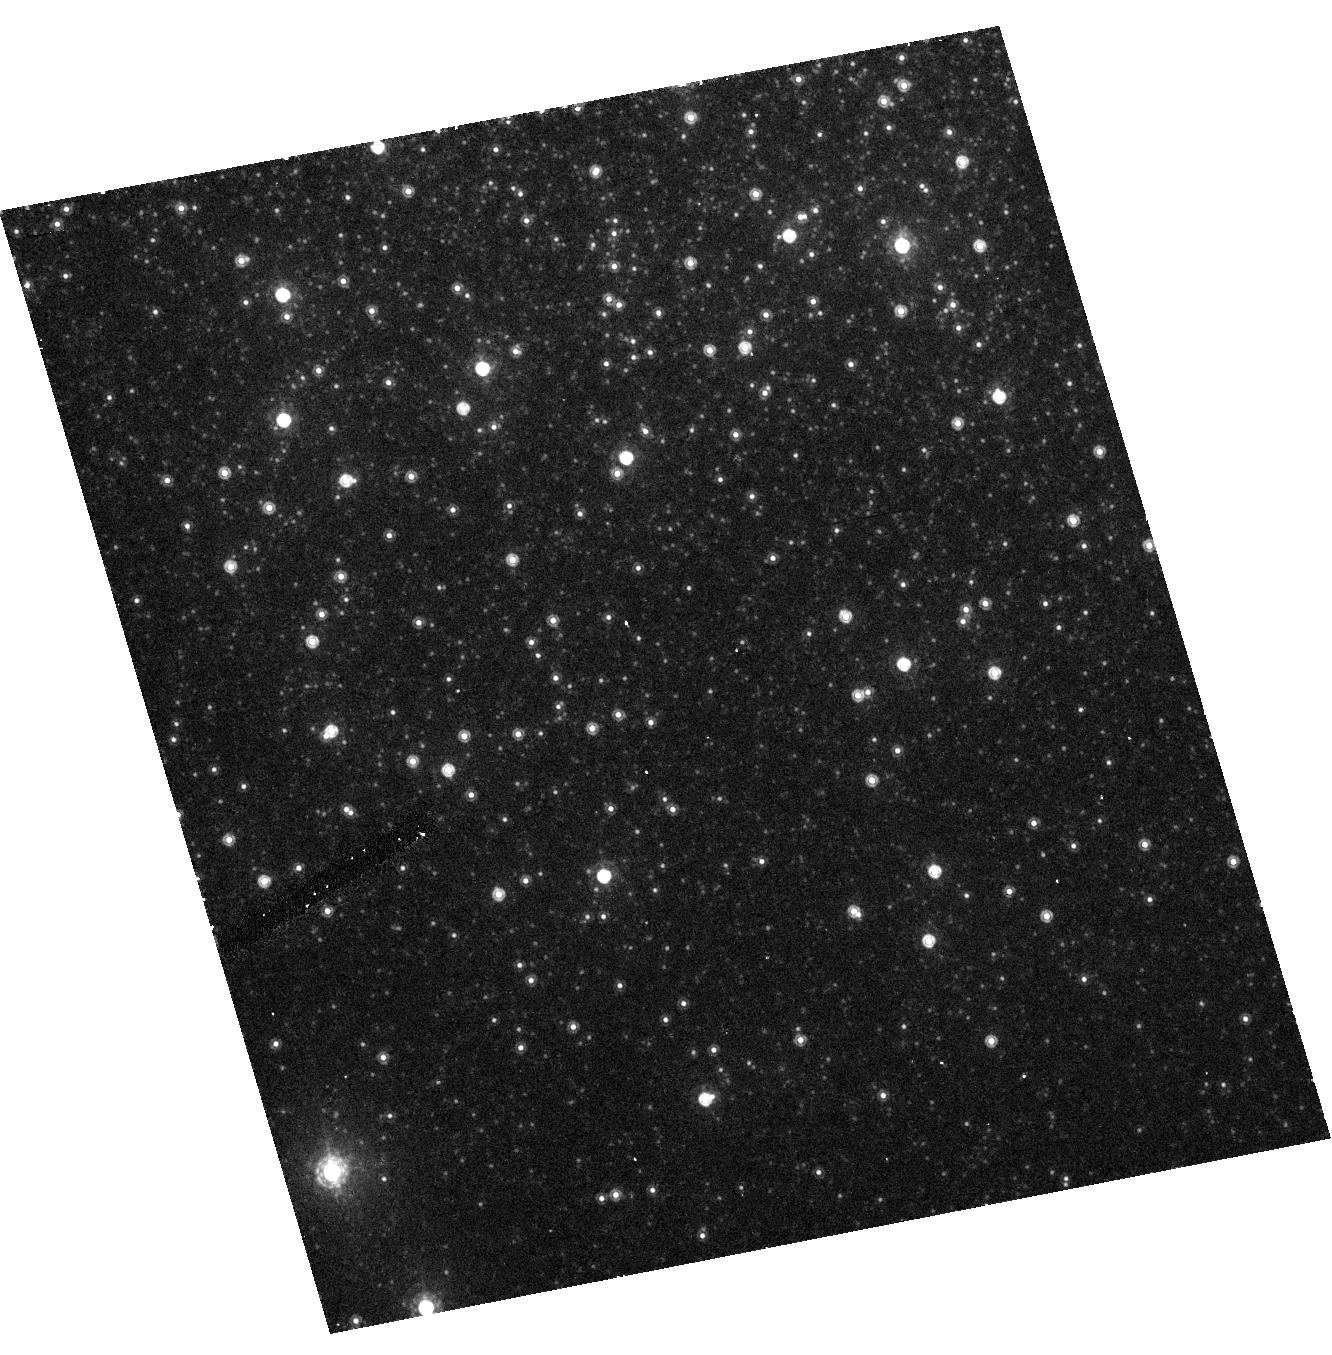
Target: NGC2419H
Instrument: ACS/HRC
Filter: F850LP
Exposure: 9 min
Observation ID: hst_9666_02_acs_hrc_f850lp_j8io02

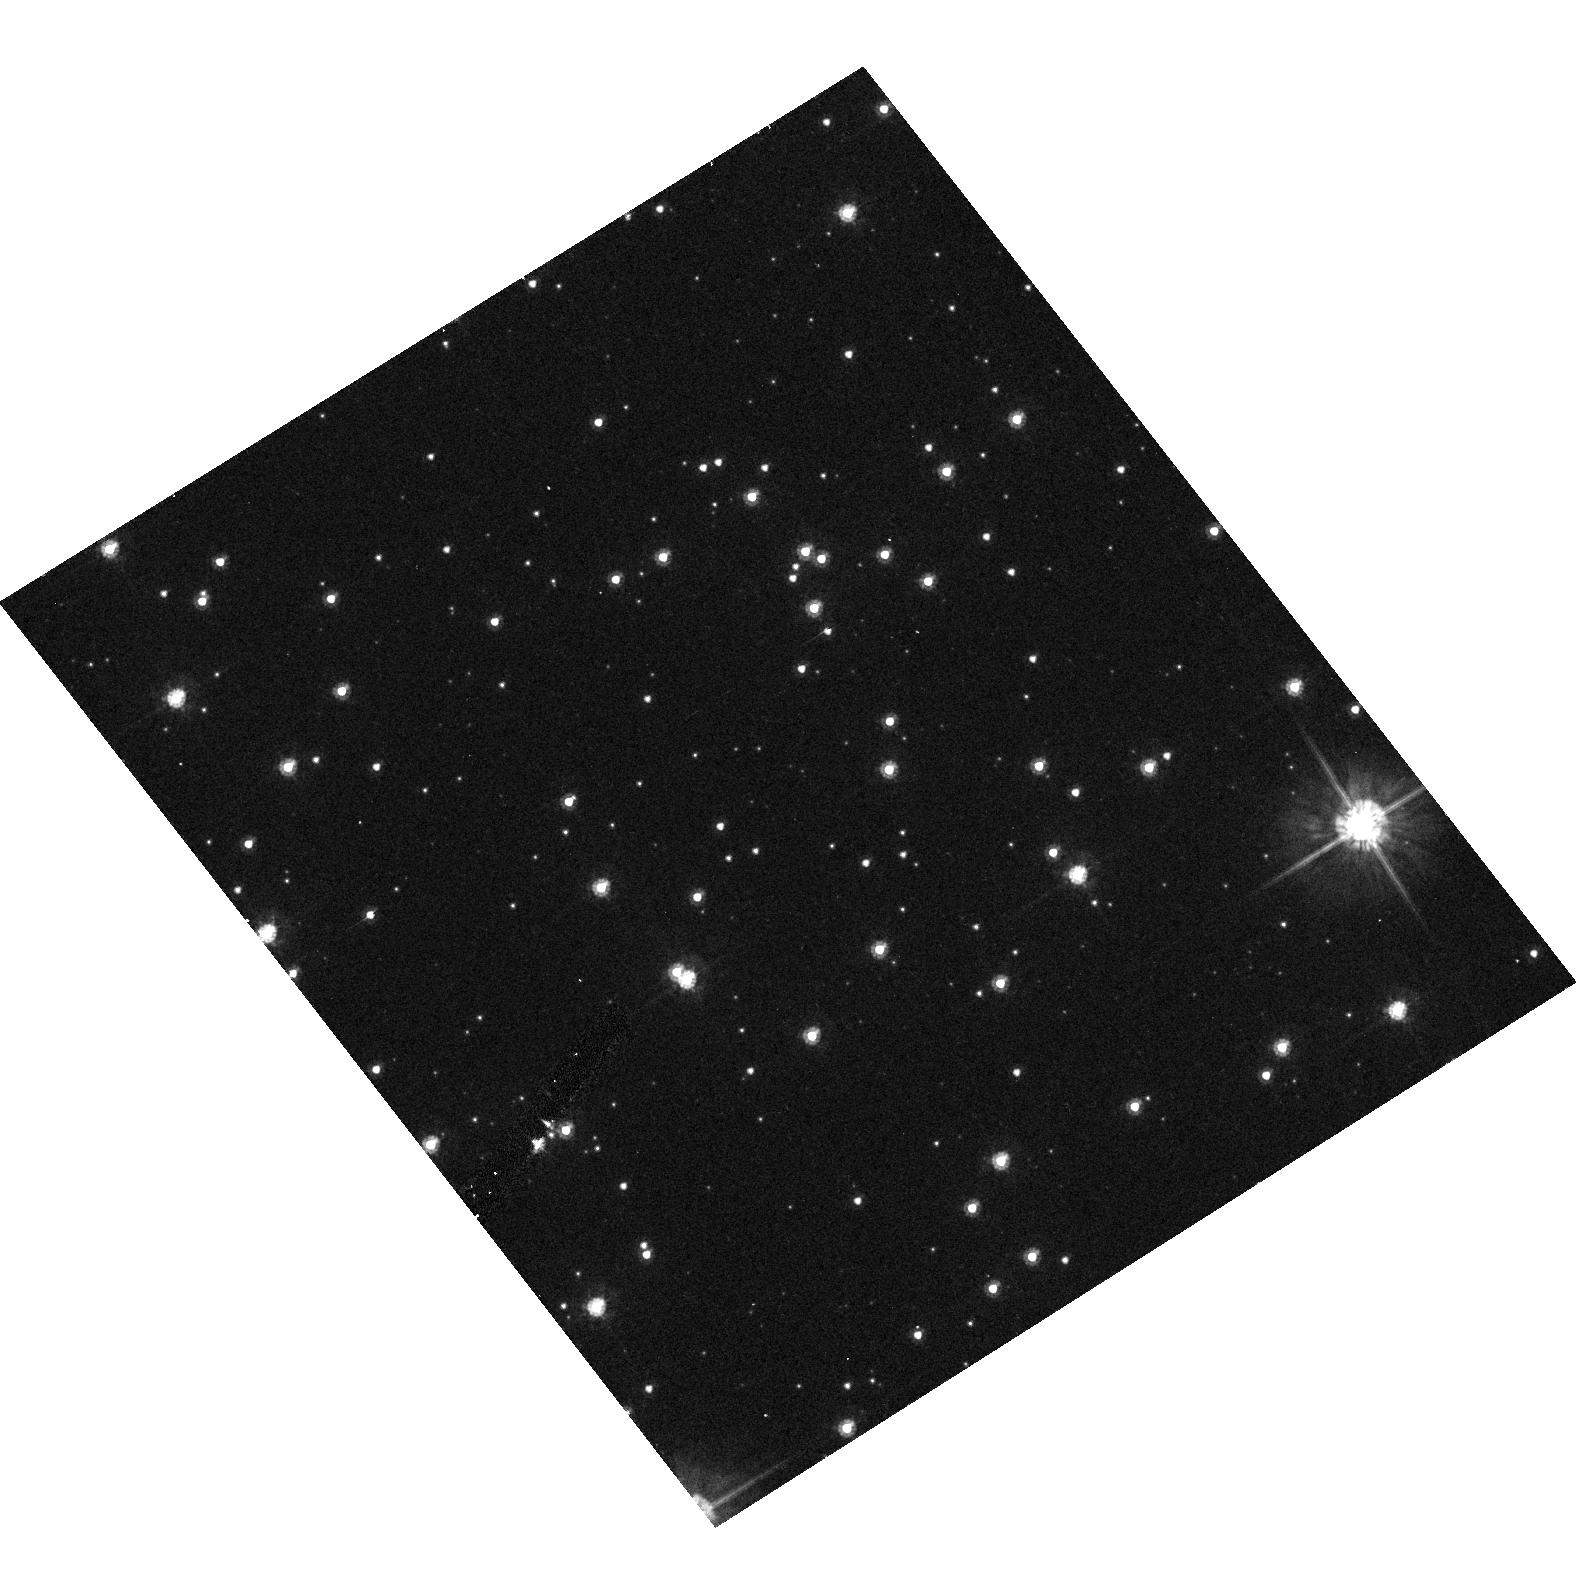
Target: NGC104
Instrument: ACS/HRC
Filter: F475W
Exposure: 7 min
Observation ID: hst_9666_03_acs_hrc_f475w_j8io03

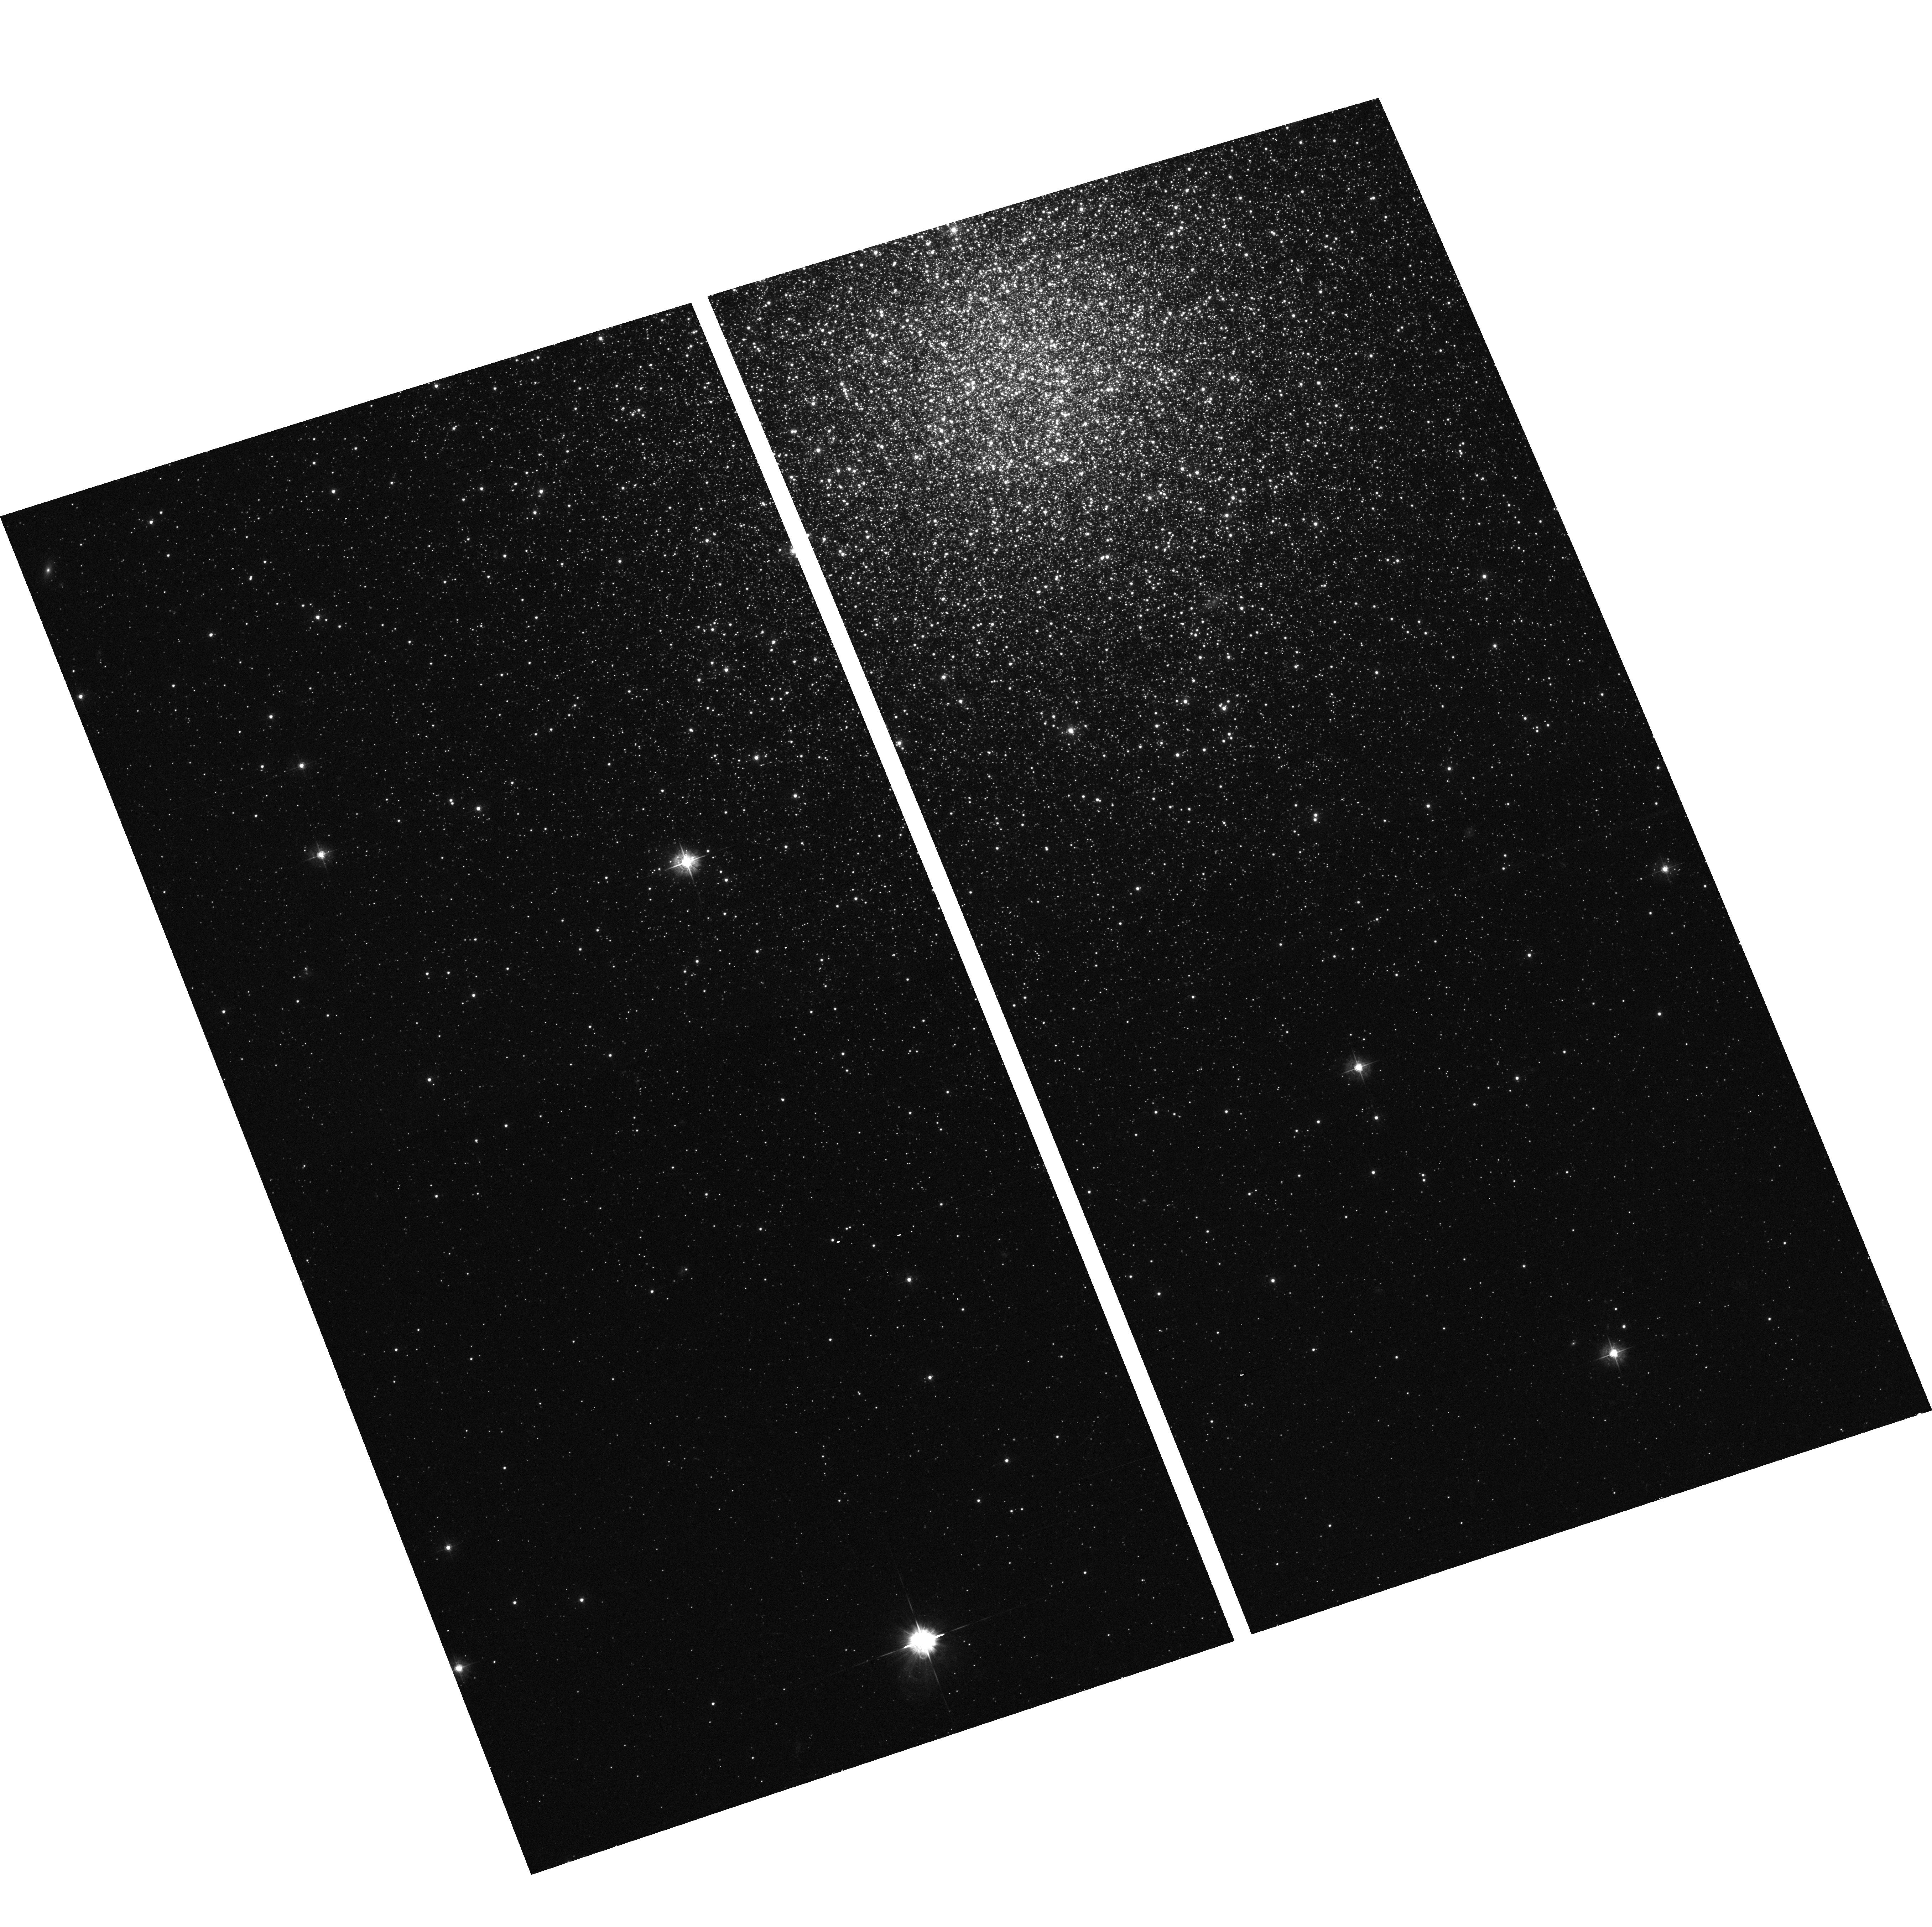
Target: NGC2419W
Instrument: ACS/WFC
Filter: F435W
Exposure: 13 min
Observation ID: hst_9666_01_acs_wfc_f435w_j8io01

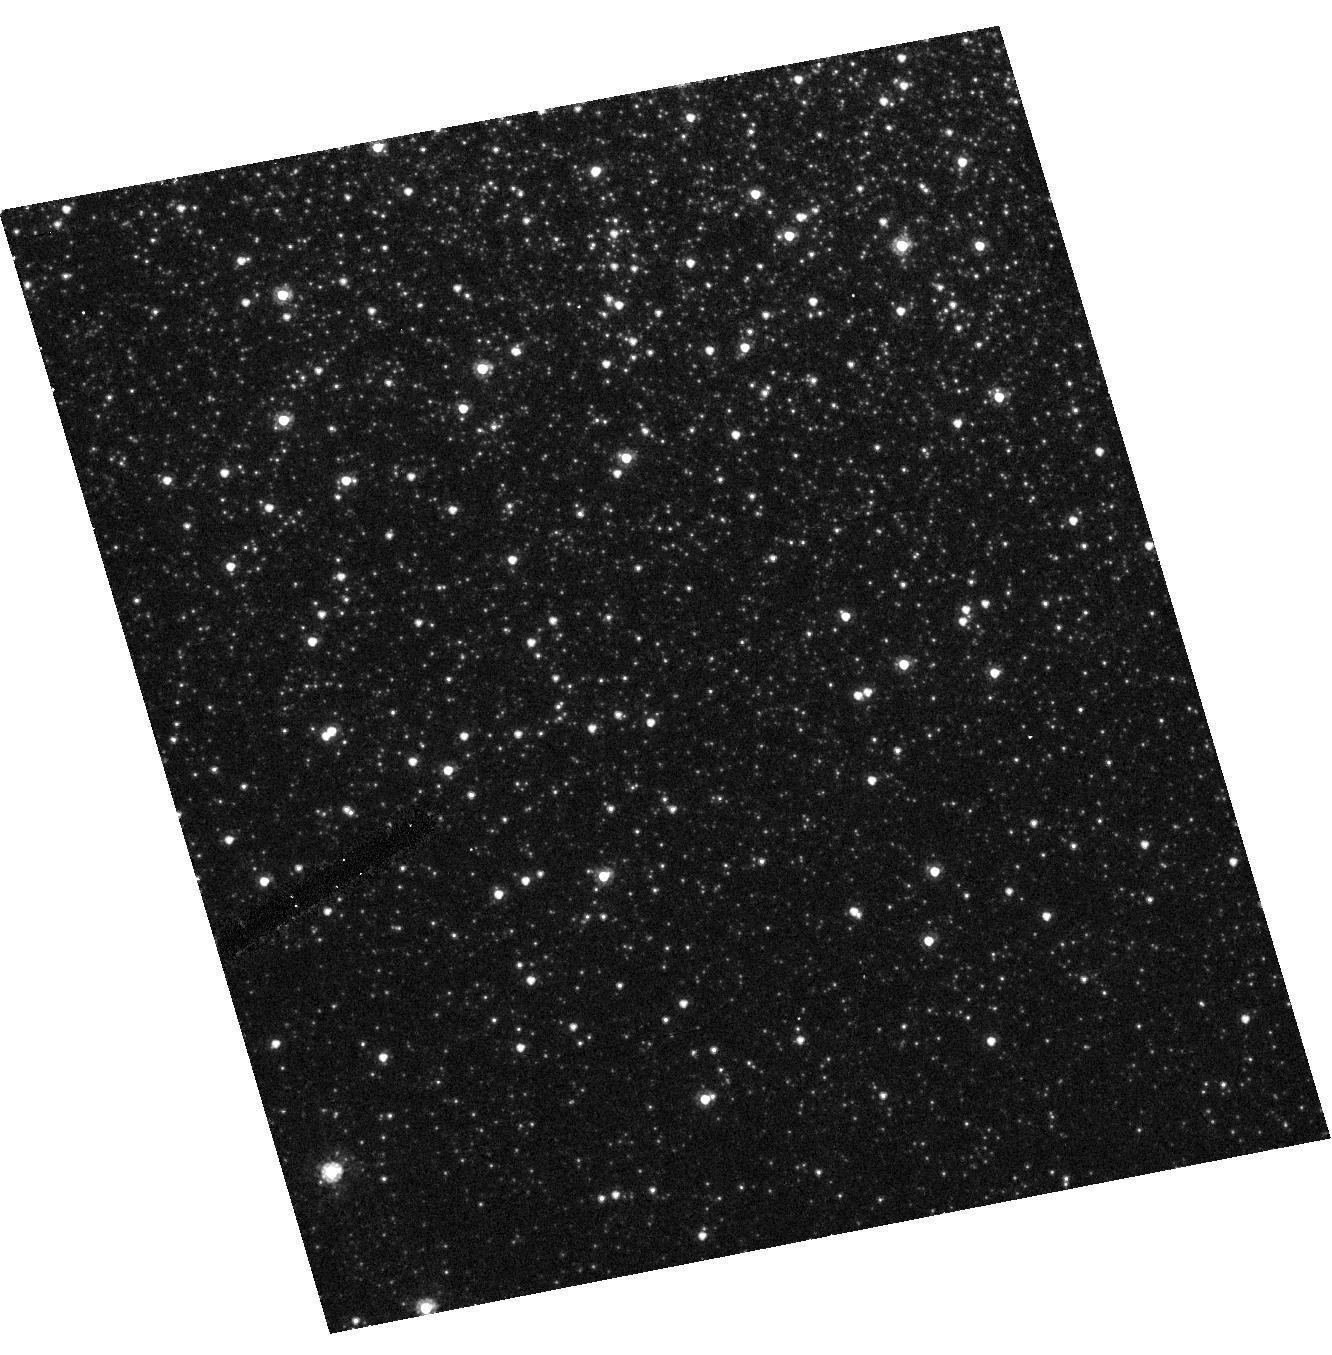
Target: NGC2419H
Instrument: ACS/HRC
Filter: F555W
Exposure: 8 min
Observation ID: hst_9666_02_acs_hrc_f555w_j8io02

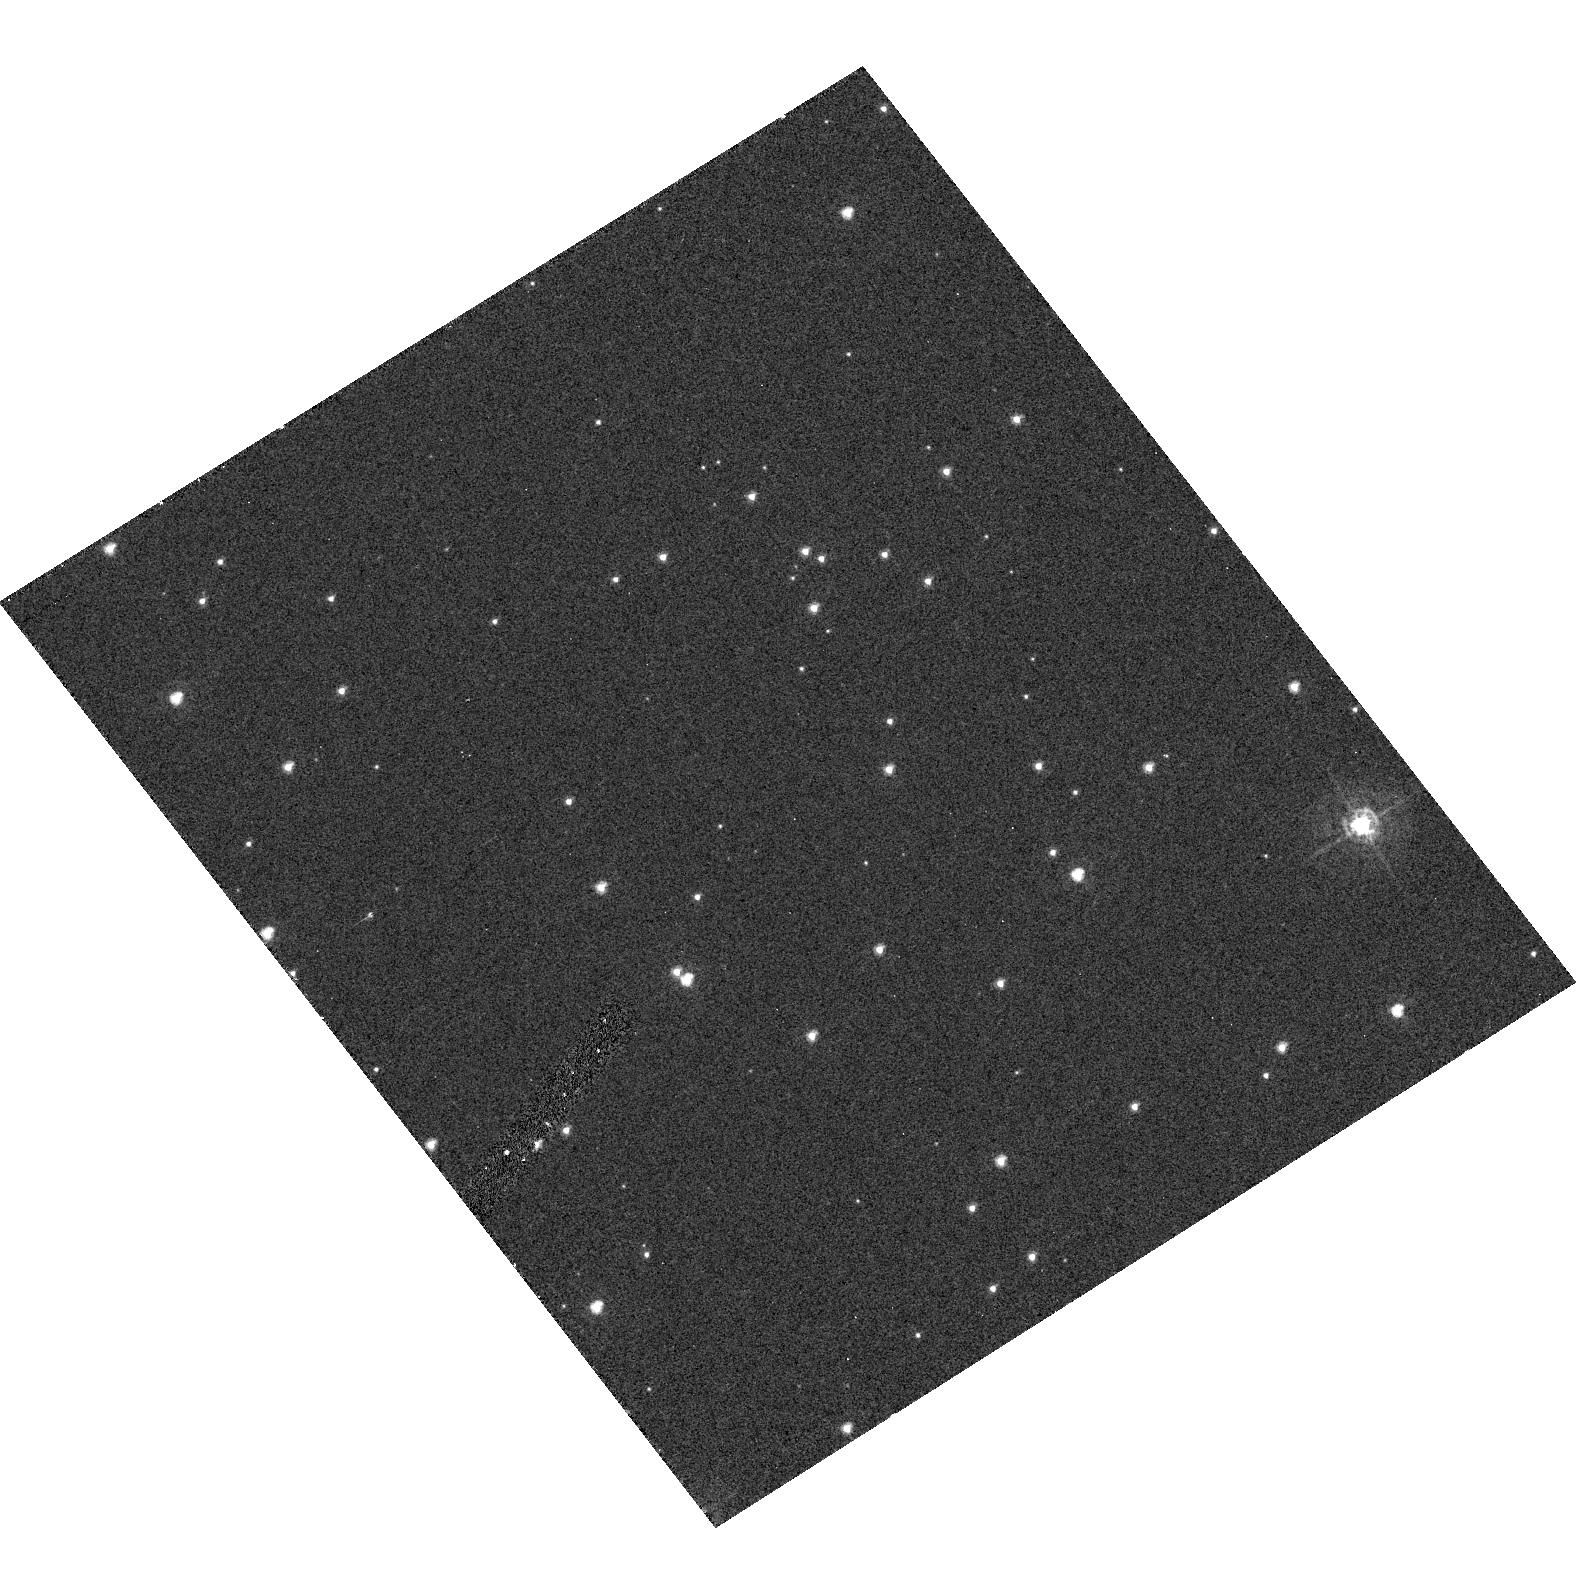
Target: NGC104
Instrument: ACS/HRC
Filter: F330W
Exposure: 16 min
Observation ID: hst_9666_03_acs_hrc_f330w_j8io03

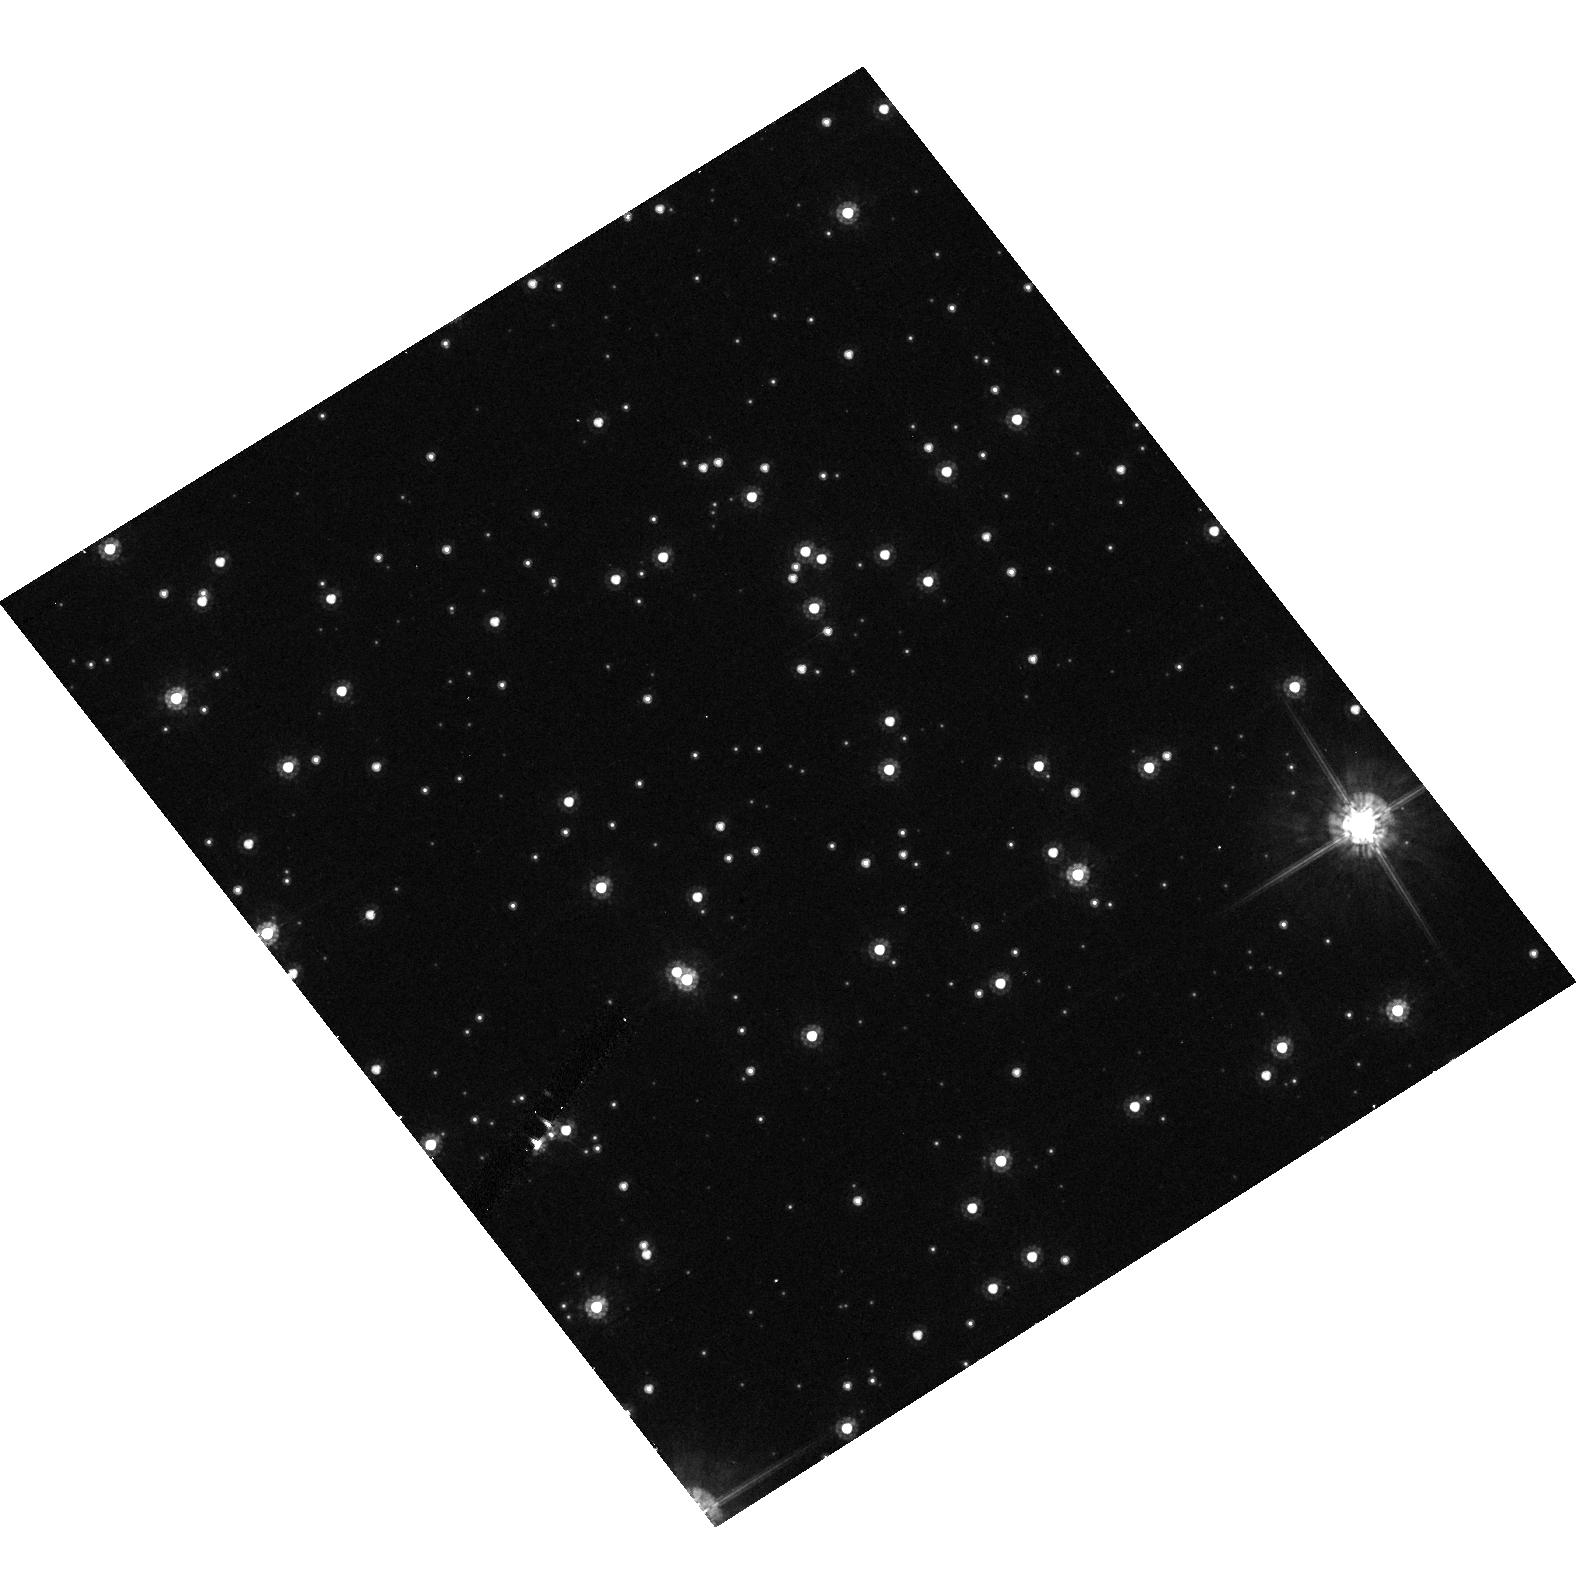
Target: NGC104
Instrument: ACS/HRC
Filter: F625W
Exposure: 8 min
Observation ID: hst_9666_03_acs_hrc_f625w_j8io03

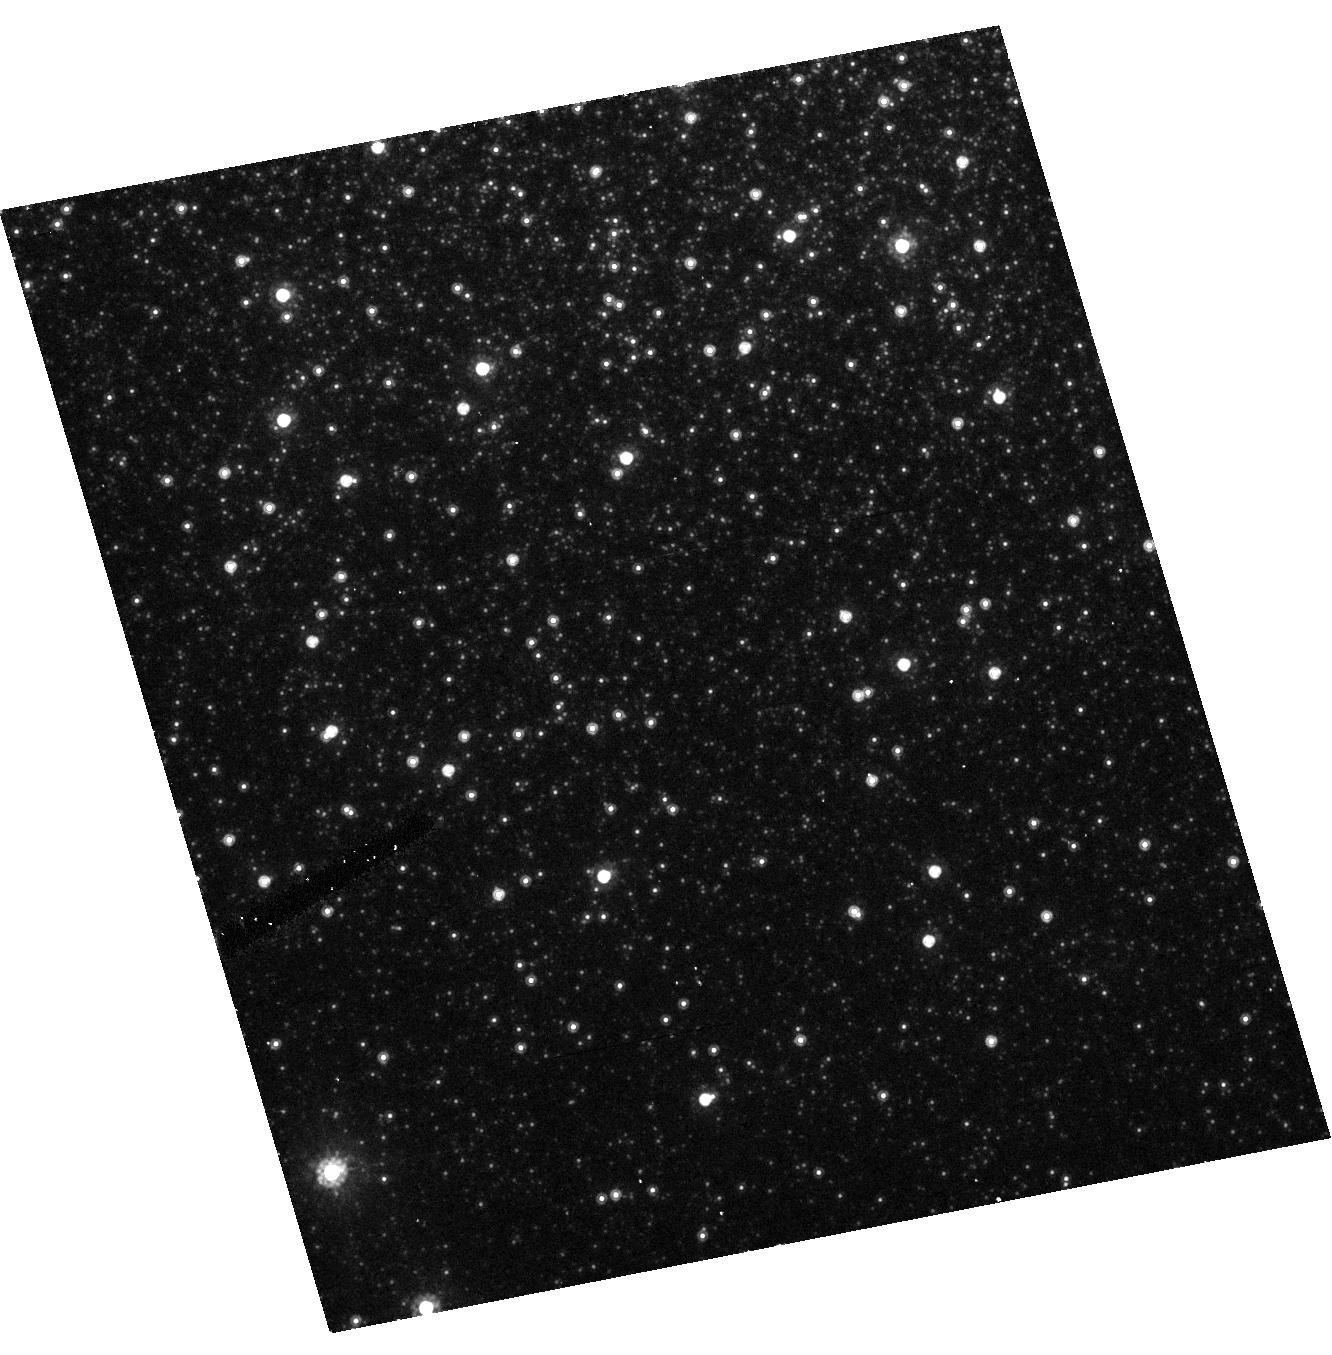
Target: NGC2419H
Instrument: ACS/HRC
Filter: F814W
Exposure: 8 min
Observation ID: hst_9666_02_acs_hrc_f814w_j8io02

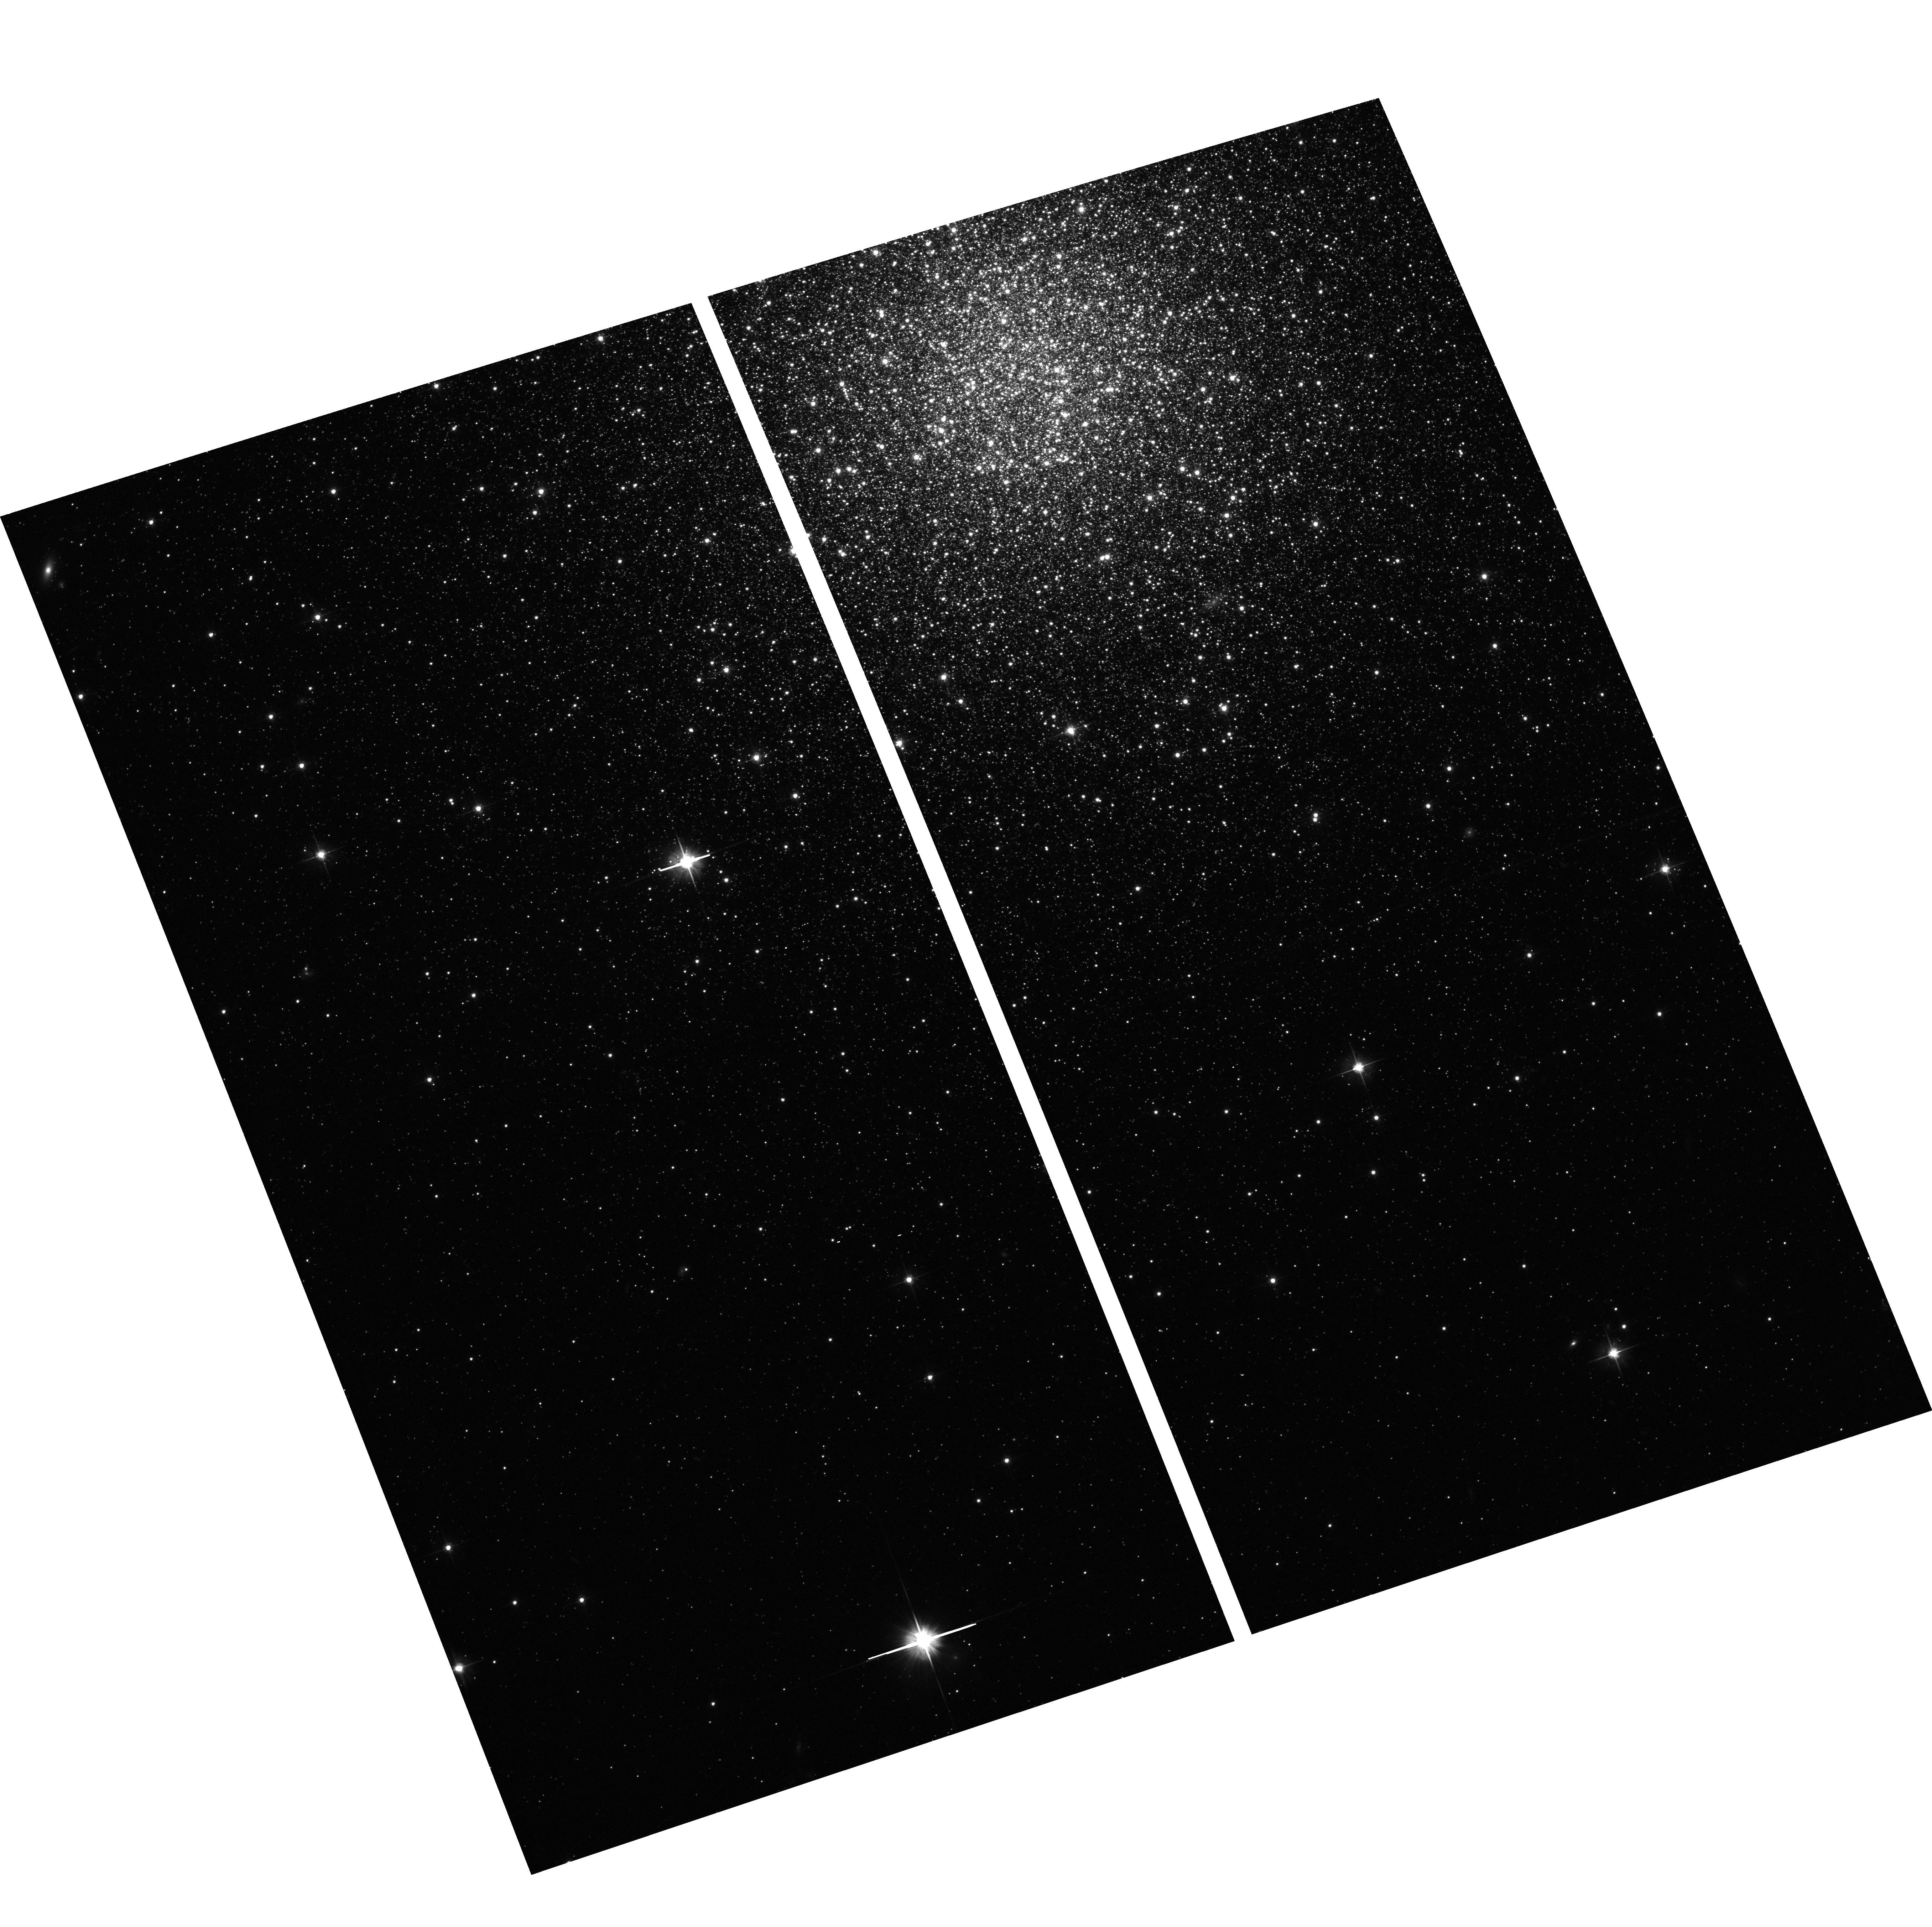
Target: NGC2419W
Instrument: ACS/WFC
Filter: F606W
Exposure: 11 min
Observation ID: hst_9666_01_acs_wfc_f606w_j8io01

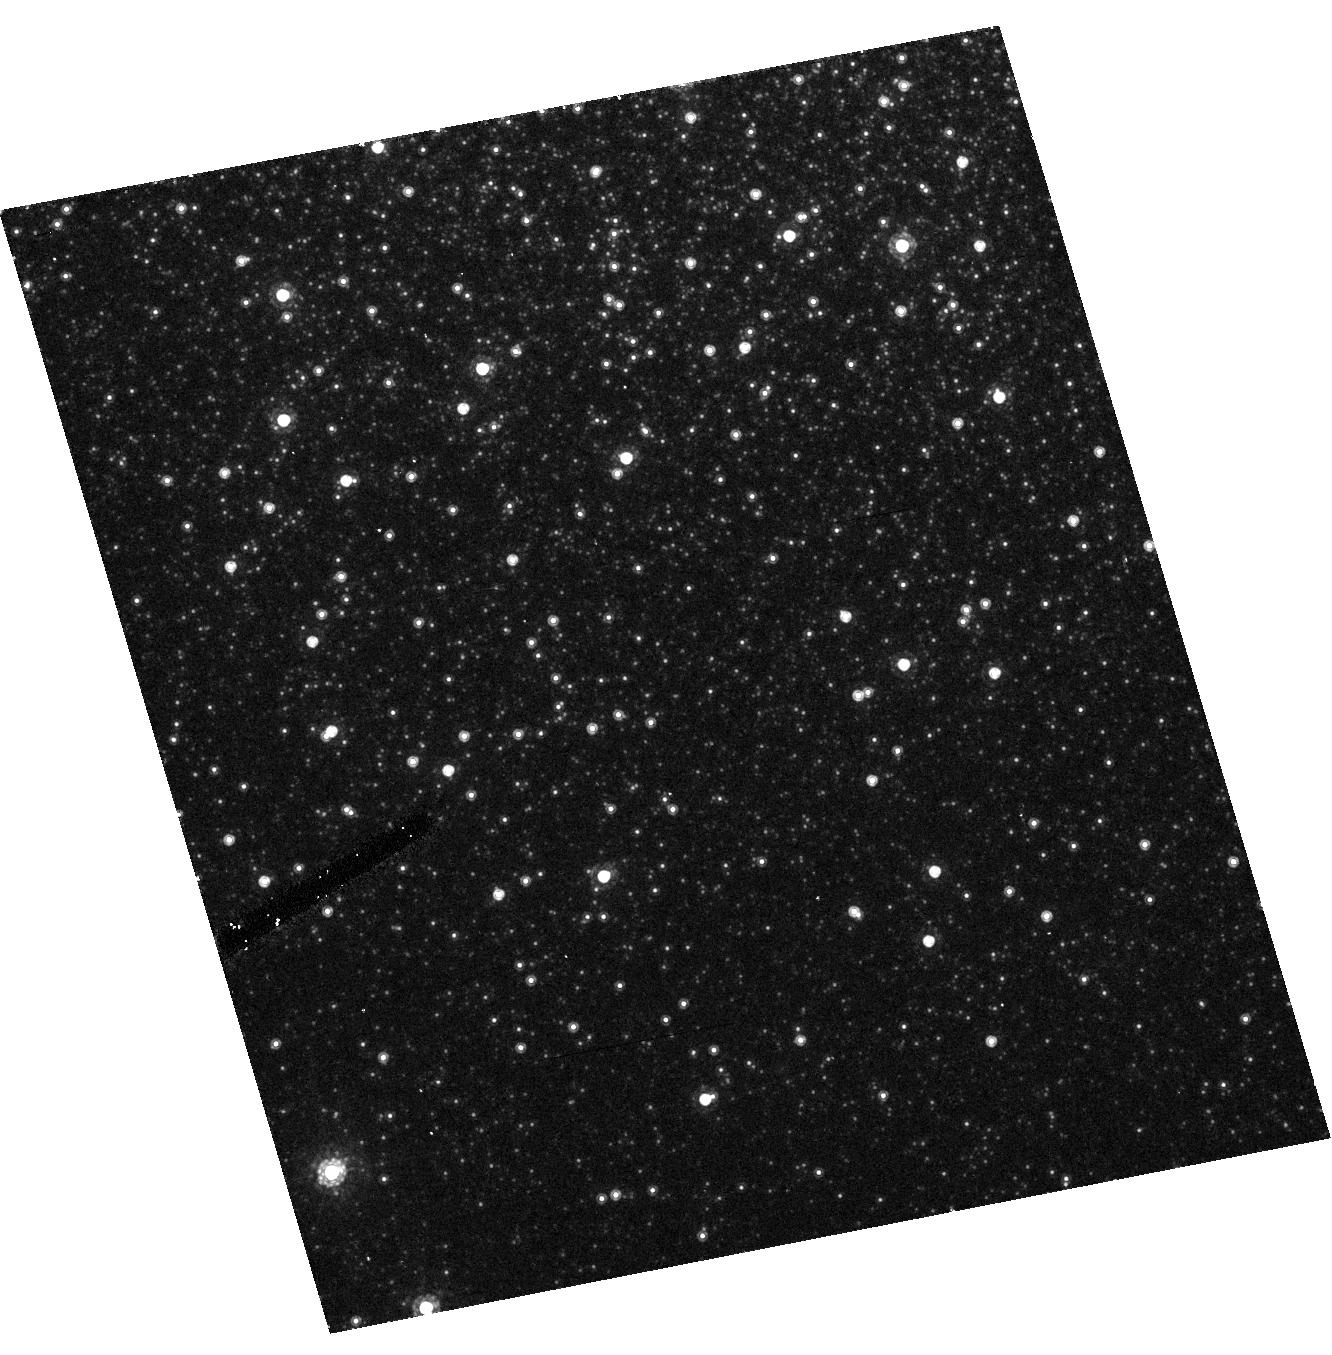
Target: NGC2419H
Instrument: ACS/HRC
Filter: F775W
Exposure: 8 min
Observation ID: hst_9666_02_acs_hrc_f775w_j8io02

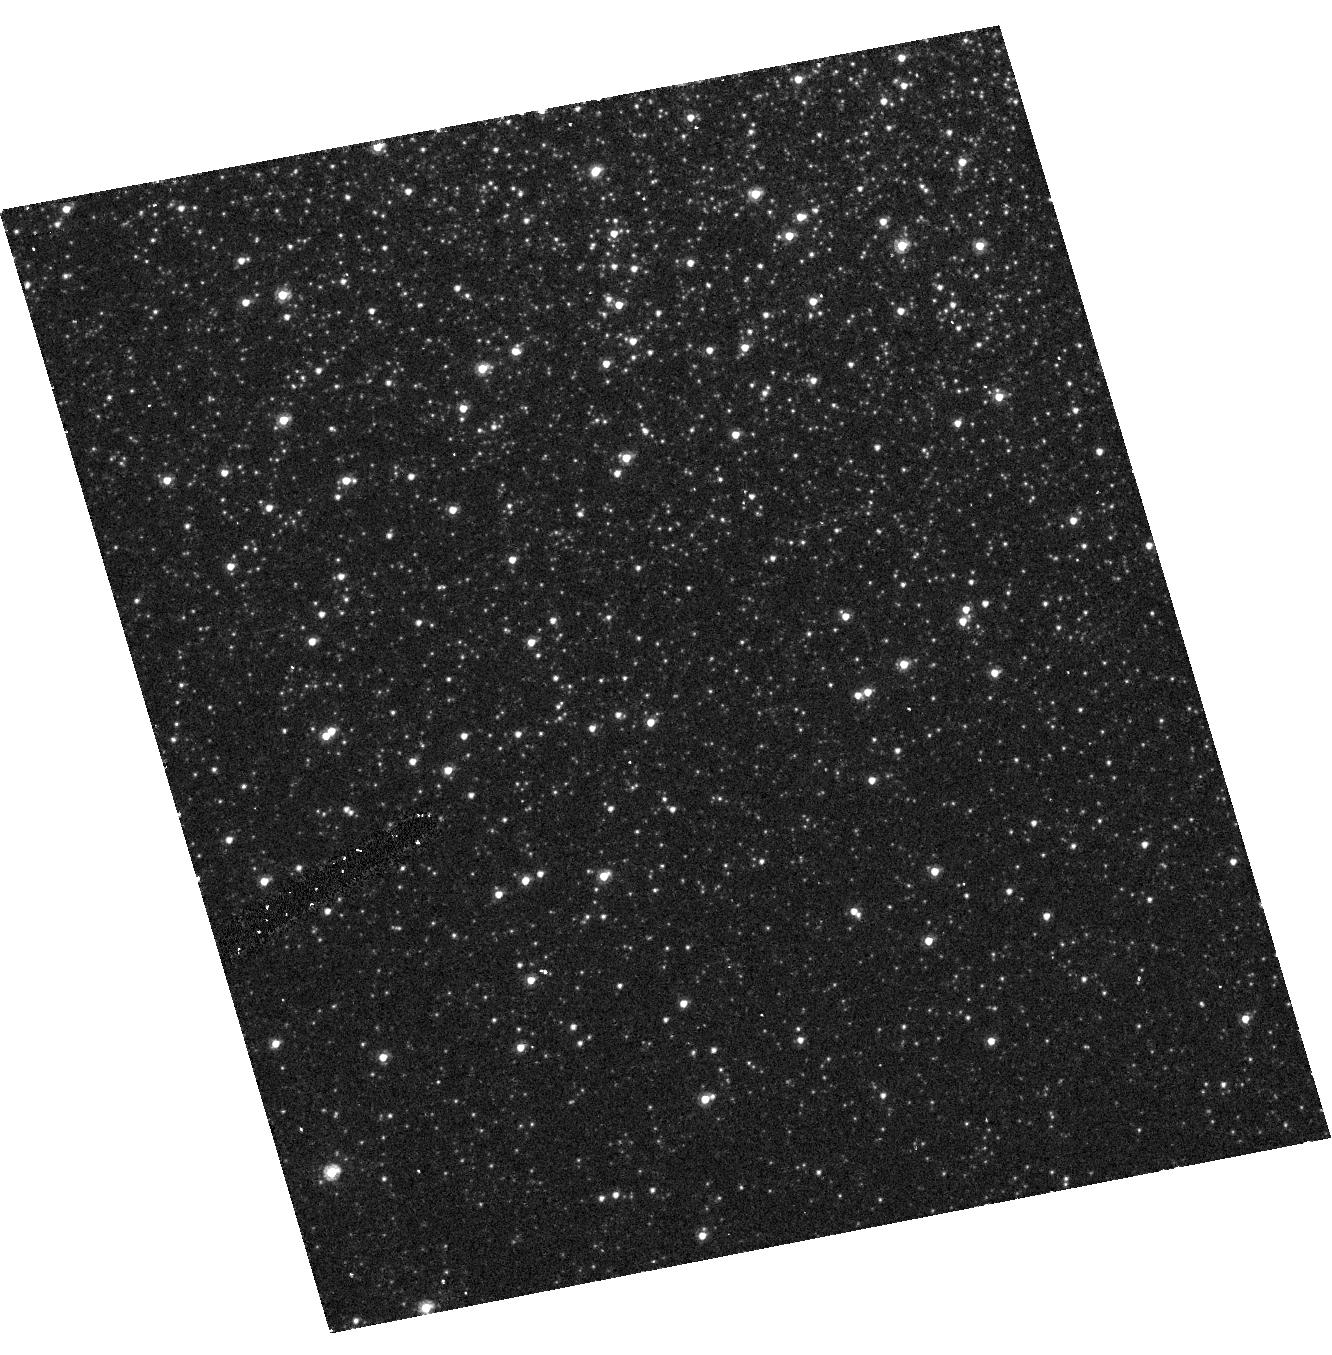
Target: NGC2419H
Instrument: ACS/HRC
Filter: F435W
Exposure: 8 min
Observation ID: hst_9666_02_acs_hrc_f435w_j8io02

Photometric Transformations (PI: Gilliland, Ronald L)

The ACS filters provide sufficient variety that transformations to several standard systems can in principle be obtained with proper calibrations. Specifically ACS includes for the first time on HST a full set of Sloan Digital Sky Survey filters, and these are used in about one-third of the overall science program. Although a separate program, ACS SDSS Primary Standard Photometry, will obtain calibrations using the fundamental Sloan standard (and for which the STIS Cycle 11 Cal program will obtain spectra), observations of rich stars fields containing a variety of stars at different colors are needed to establish photometric transforms including color terms. In addition to the Sloan filters, ACS contains analogues of the primary WFPC2 filters in the optical, and subsets of these can be usefully transformed to the Johnson-Cousins system which is advantageous for many science applications.